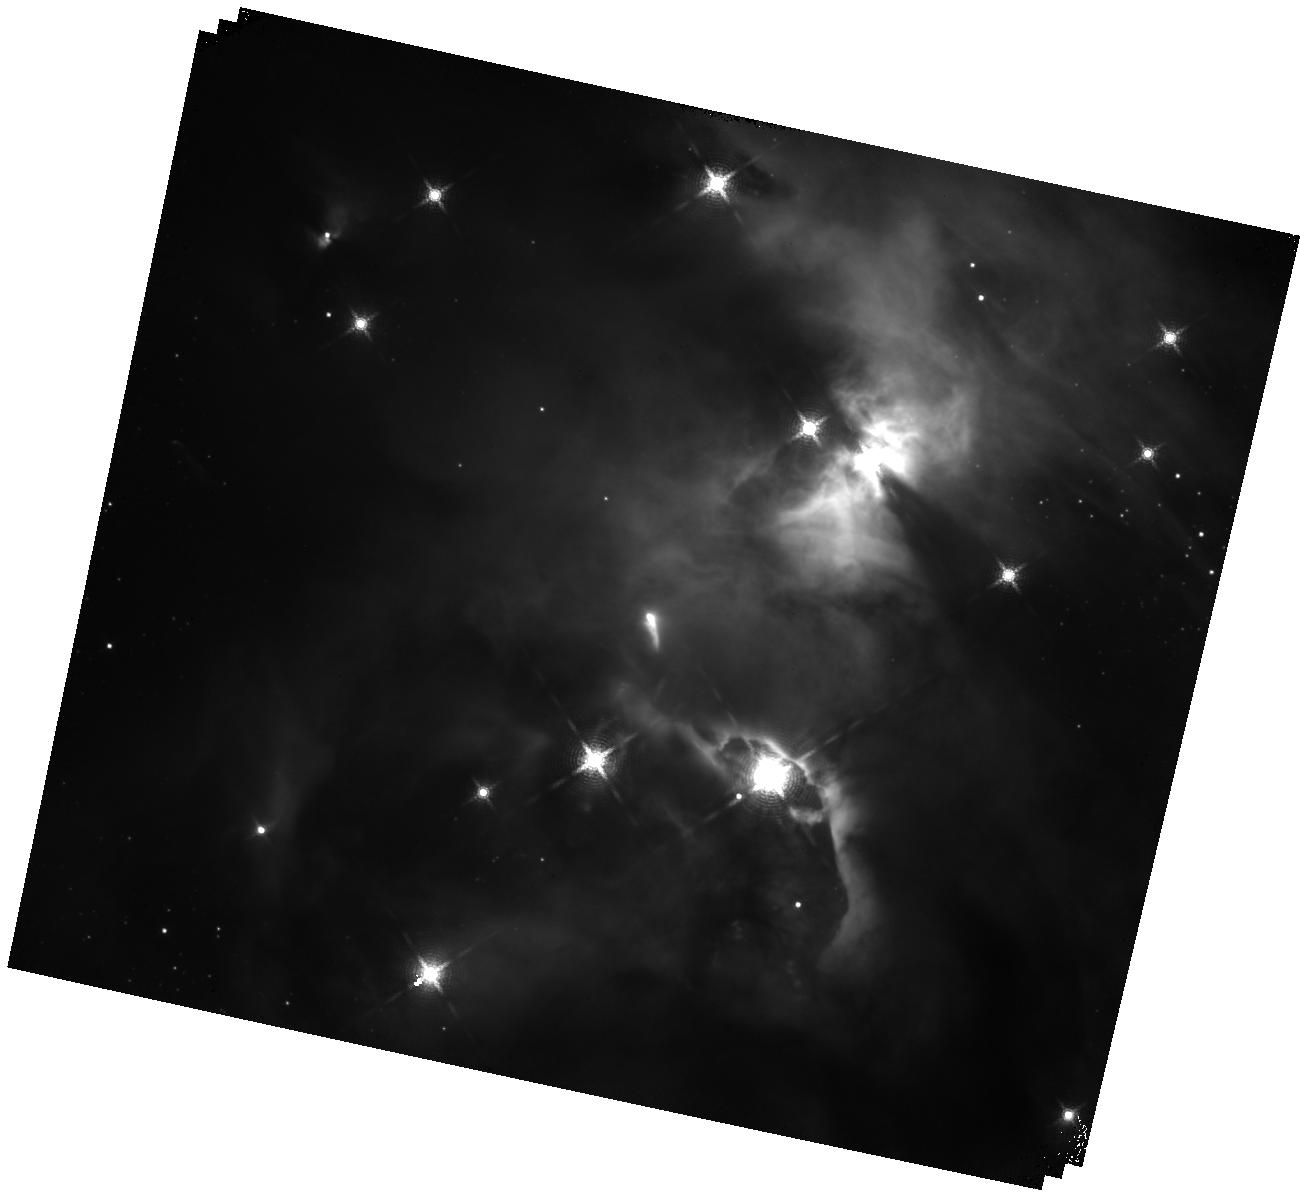
Target: EC-82. Instrument: WFC3/IR. Filter: F164N. Exposure: 1.7 h. Observation ID: hst_15597_01_wfc3_ir_f164n_idth01

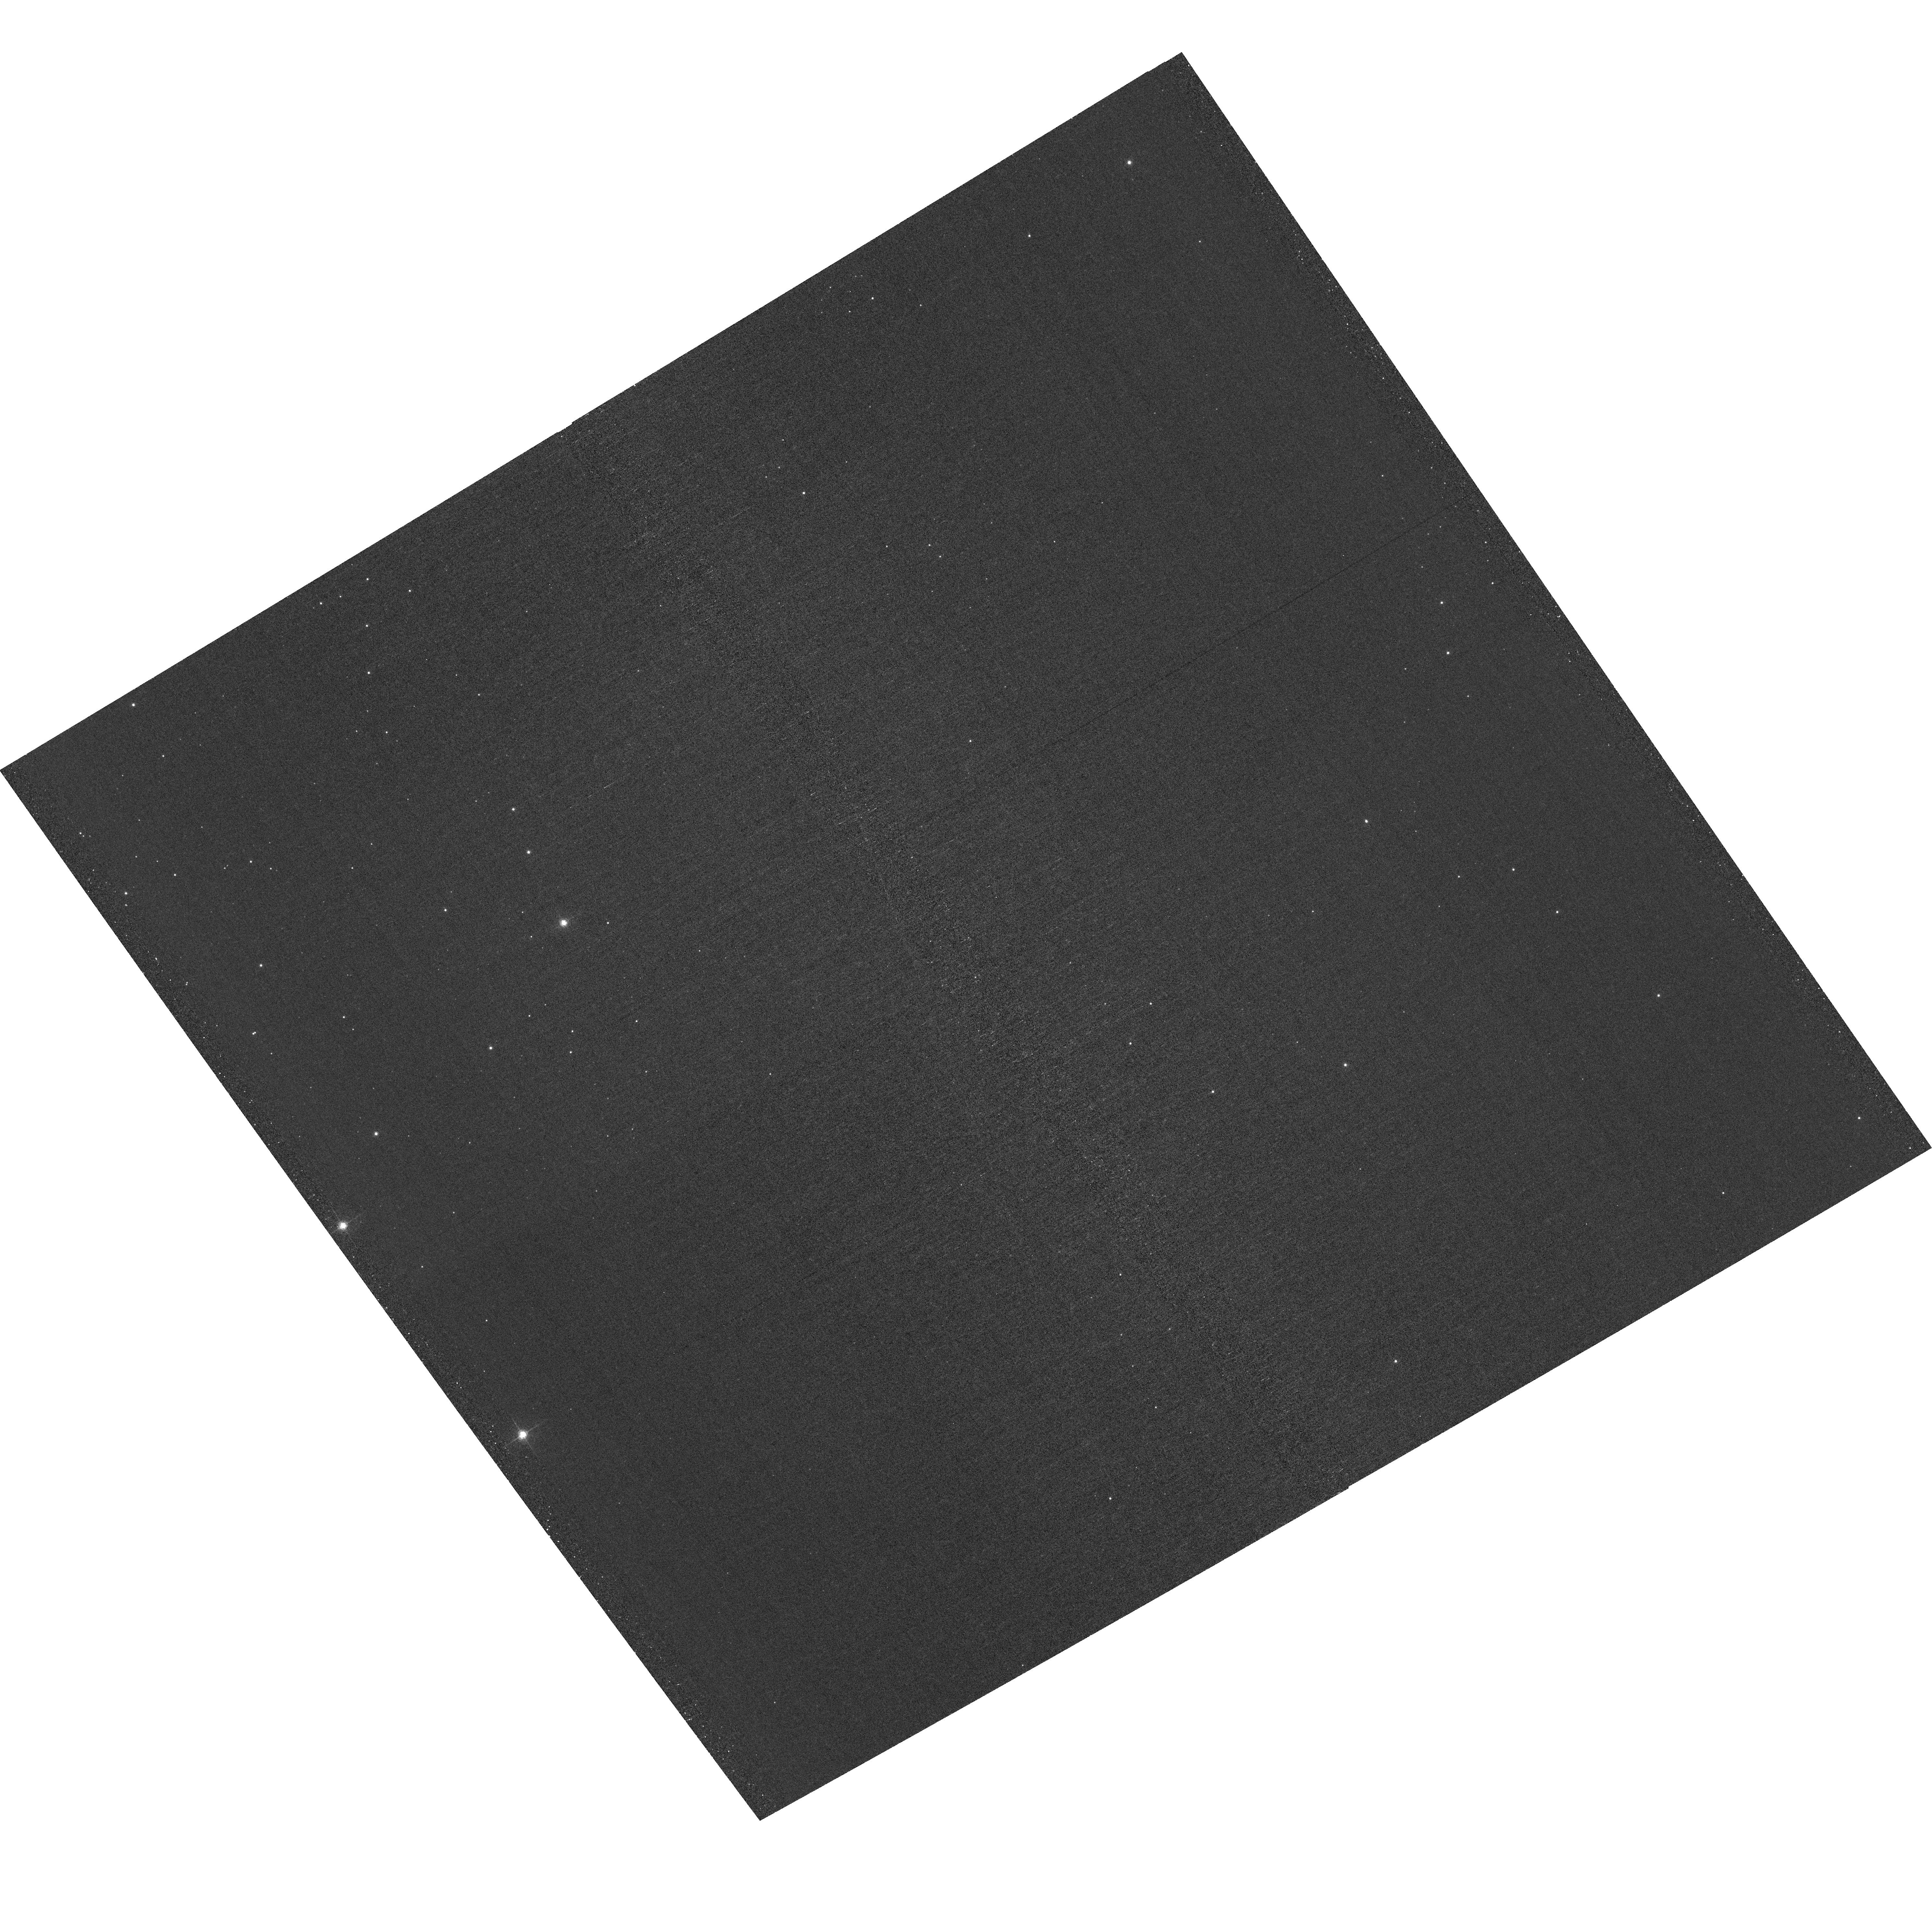
Target: field at RA 277.476°, Dec 1.339°. Instrument: ACS/WFC. Filter: F658N. Exposure: 1.9 h. Observation ID: hst_15597_01_acs_wfc_f658n_jdth01

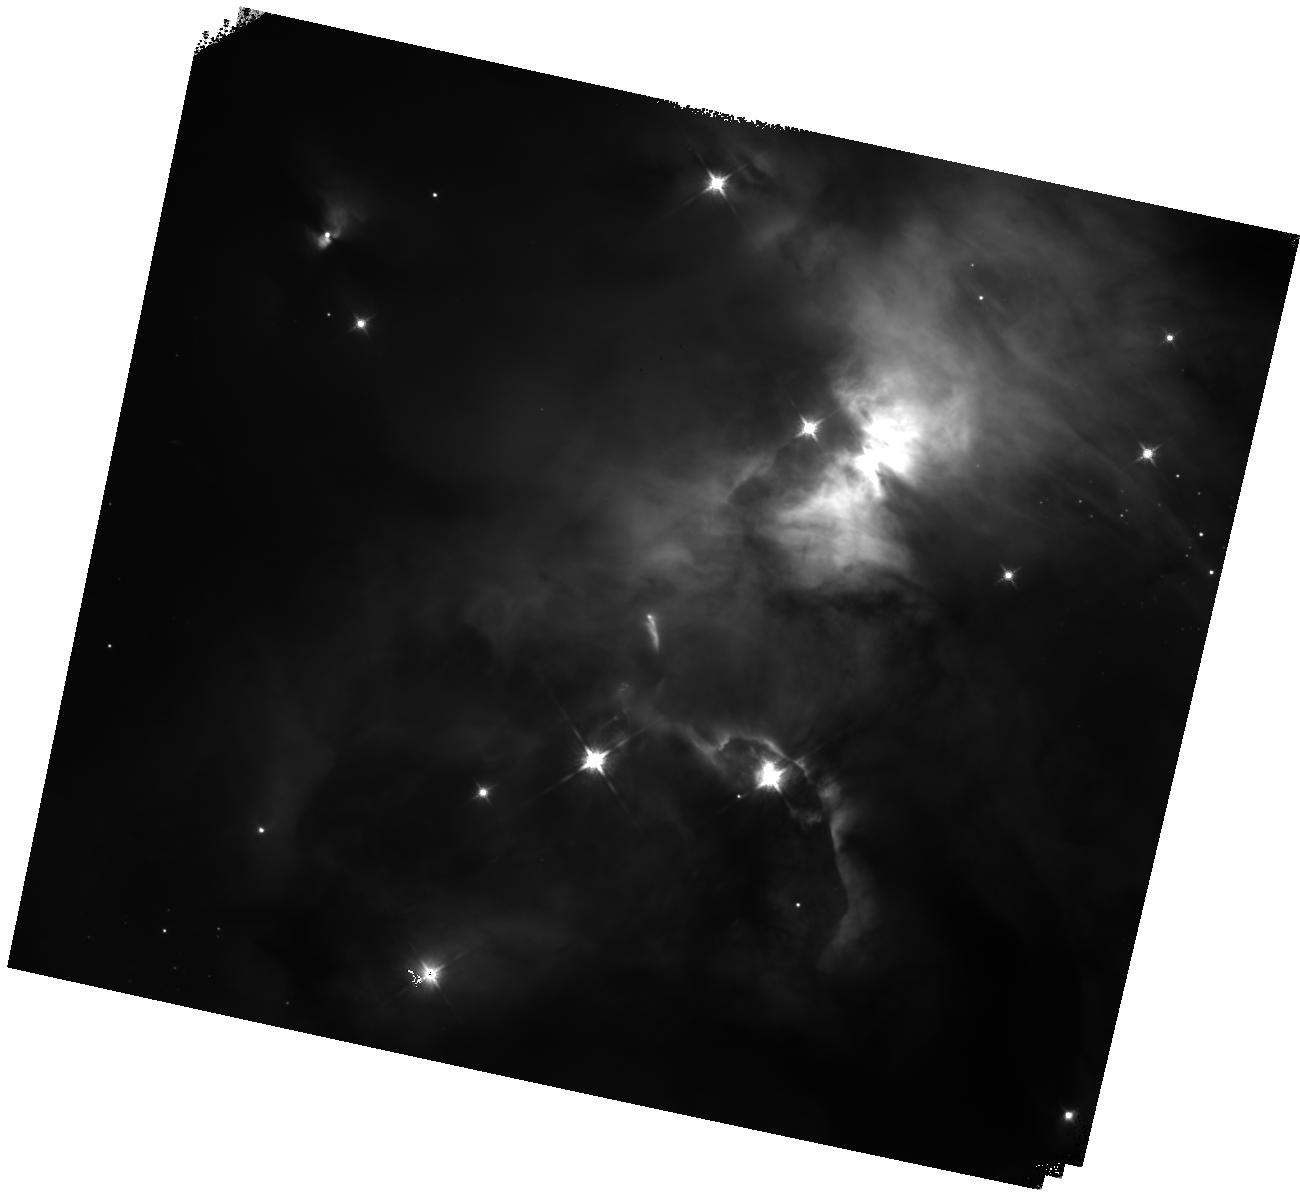
Target: EC-82. Instrument: WFC3/IR. Filter: F125W. Exposure: 30 min. Observation ID: hst_15597_01_wfc3_ir_f125w_idth01

Infrared imaging of stellar shading in Serpens Nebula EC 82 (PI: Mutchler, Max)

We propose infrared imaging of the Serpens Nebula EC 82 to reveal shading by a circumstellar stellar disk around a young stellar object. We expect our observations to reveal new features and add color information to existing archival infrared images. We will also obtain deep narrowband imaging of another part of this molecular cloud with parallel ACS exposures.